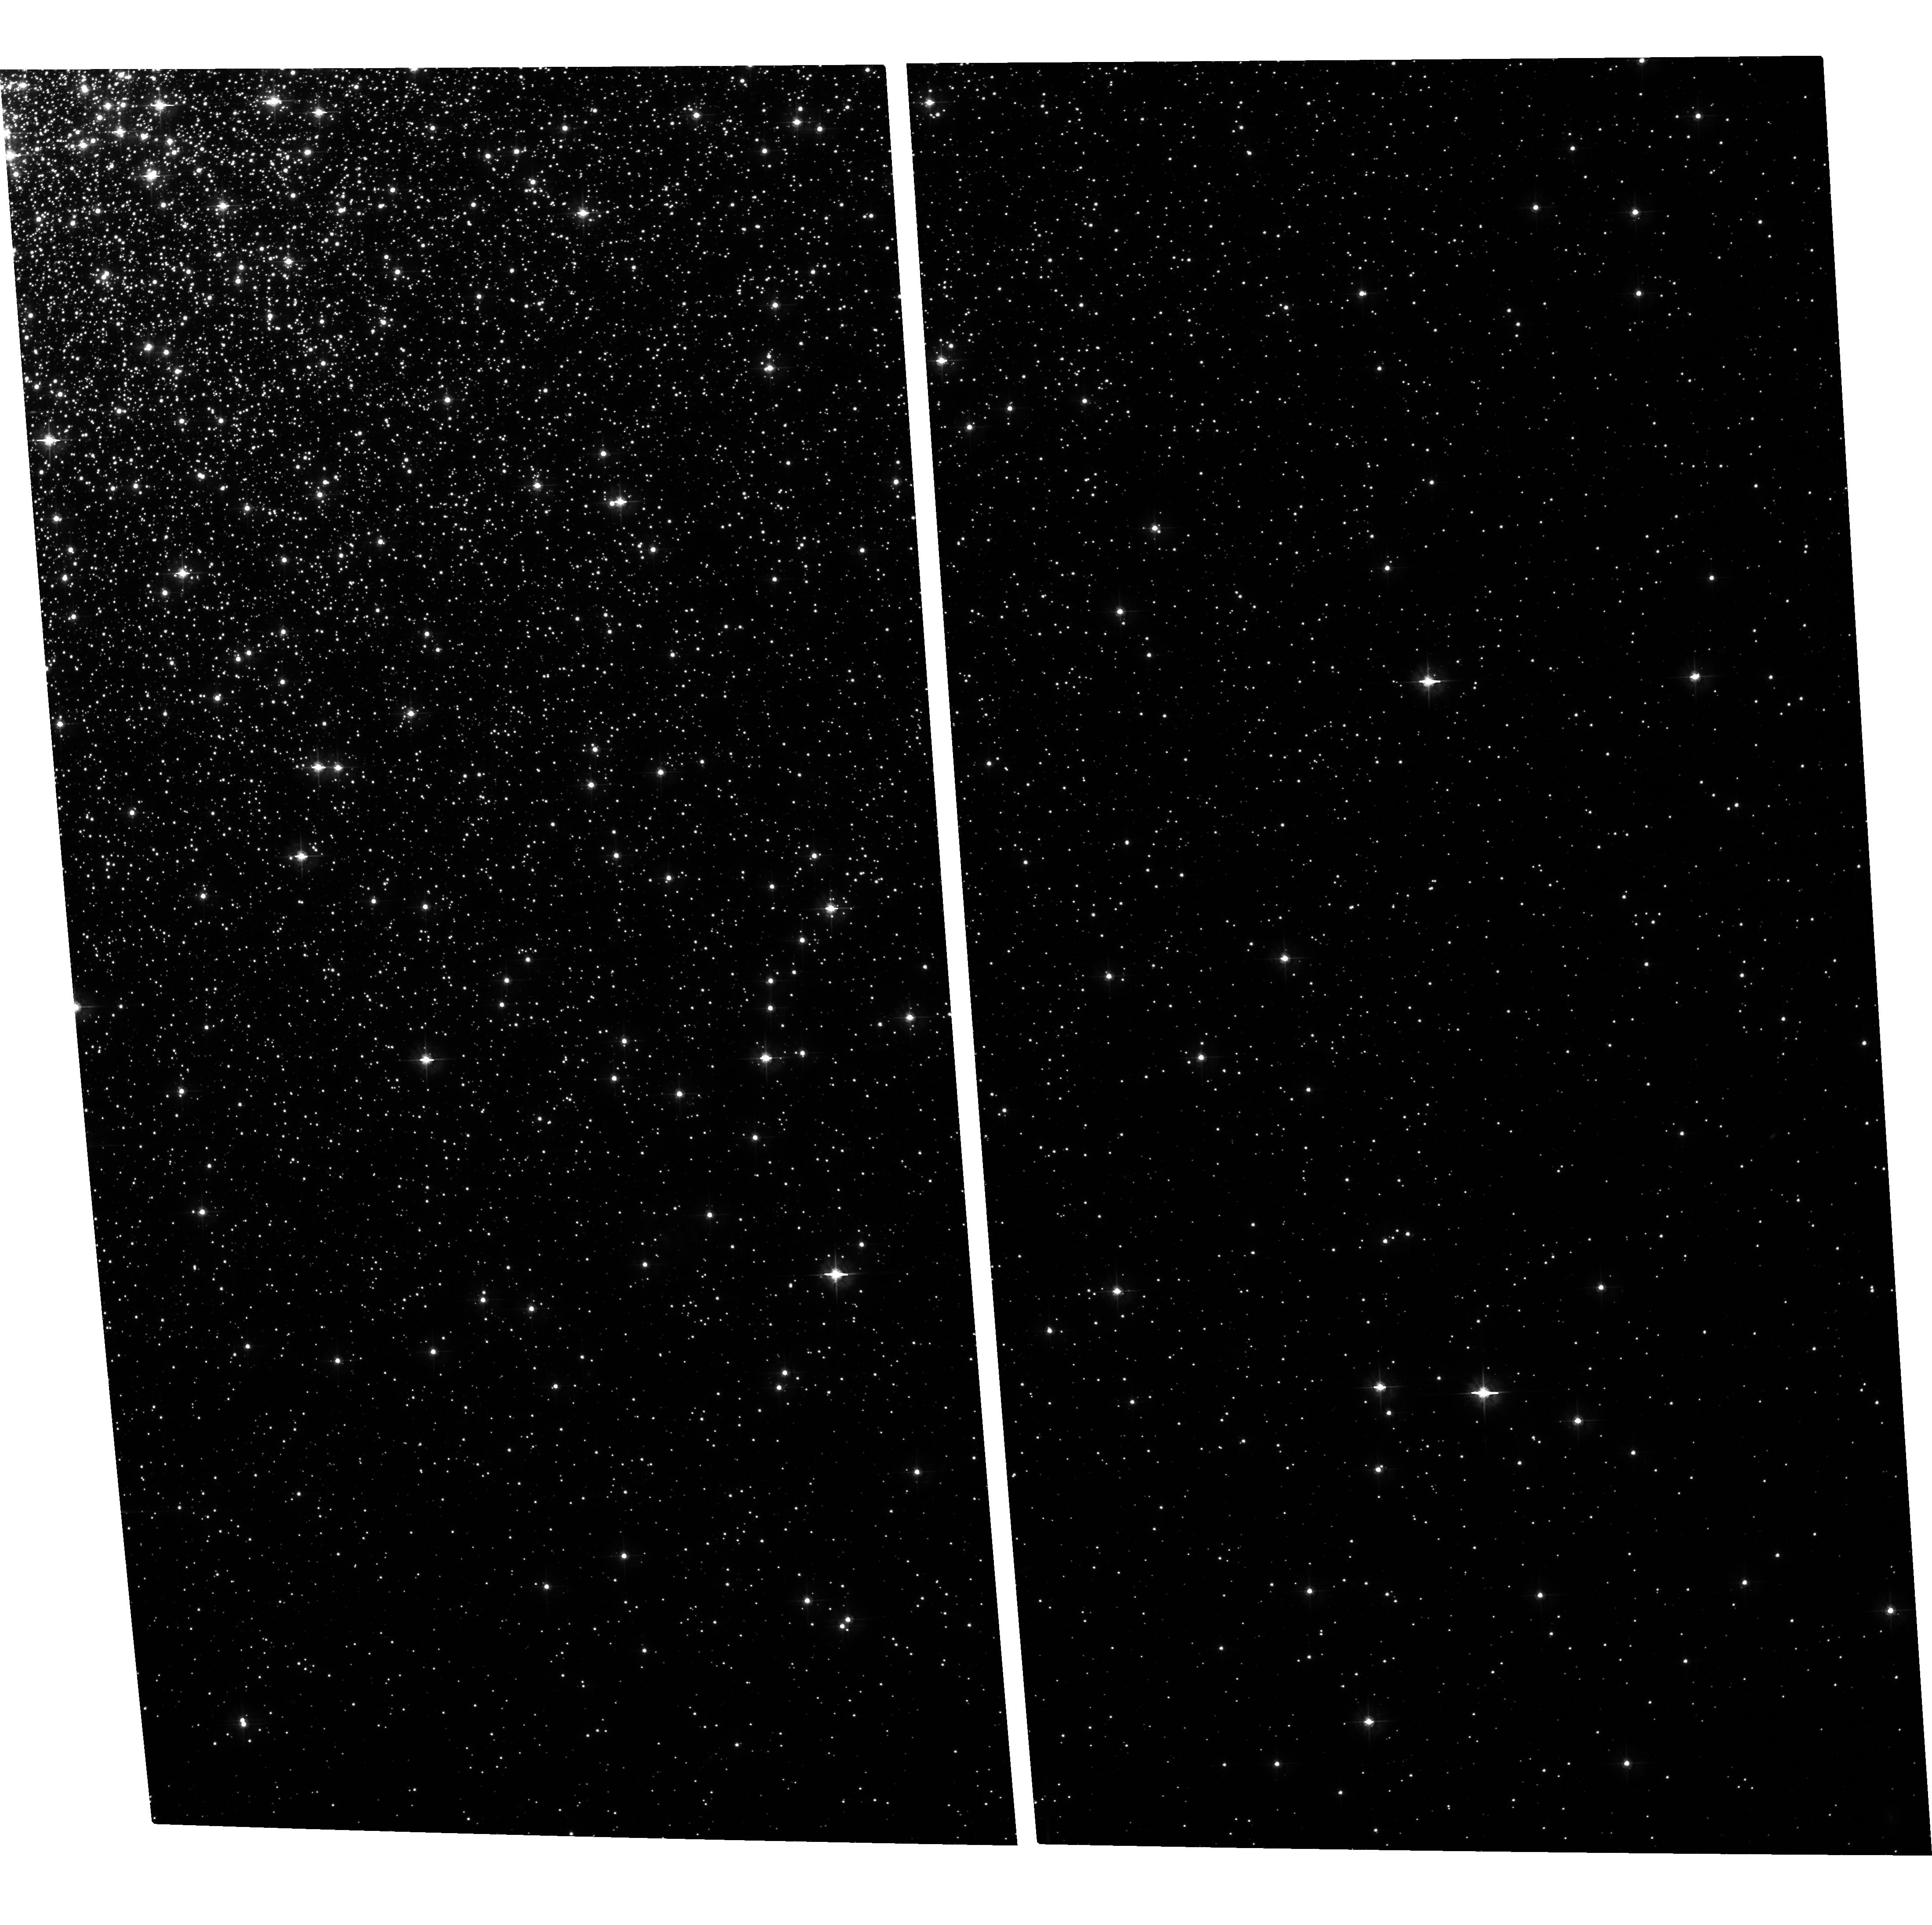
Target: NGC2808Y98B
Instrument: ACS/WFC
Filter: F475W
Exposure: 34 min
Observation ID: hst_9899_01_acs_wfc_f475w_j8n301

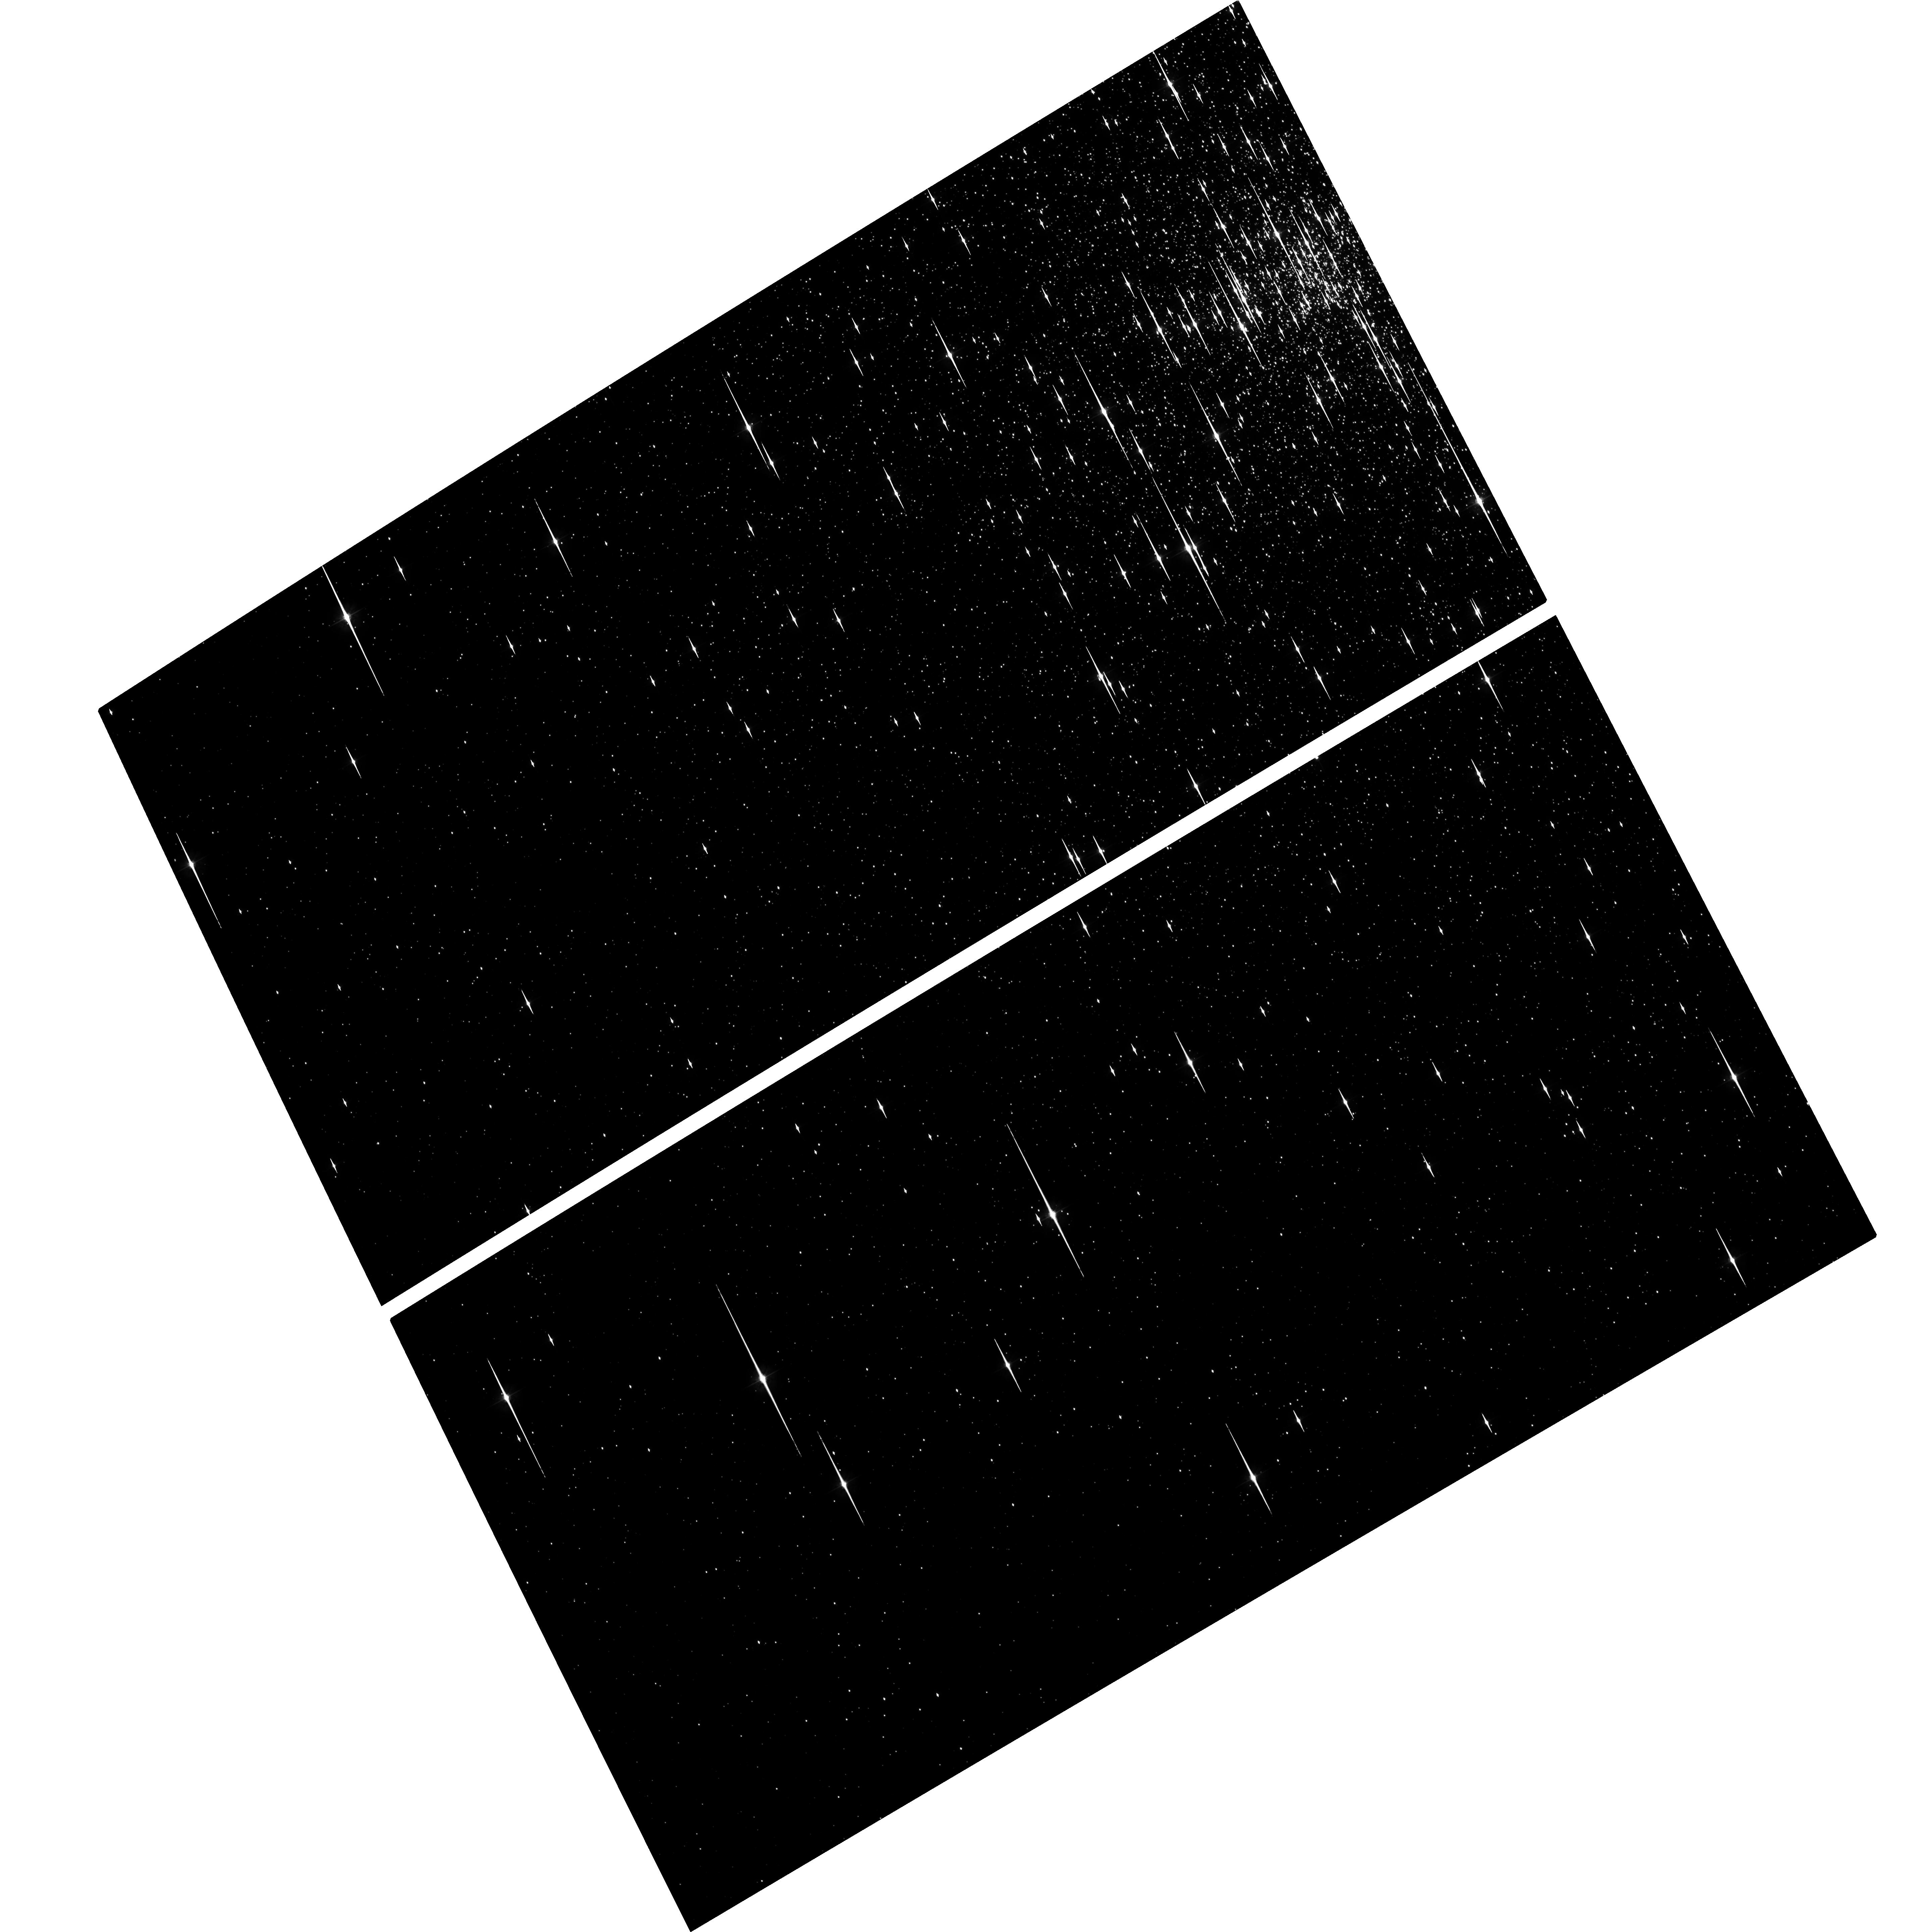
Target: NGC6752Y95
Instrument: ACS/WFC
Filter: F475W
Exposure: 34 min
Observation ID: hst_9899_02_acs_wfc_f475w_j8n302

Geometrical Distance of NGC 2808 and NGC 6752 (PI: Piotto, Giampaolo)

This is a proposal to estabilsh a globular cluster distance scale of unprecedented accuracy and reliability, with far-reaching impact on the distance scales of cosmology. Our methd is to compare iternal dipersion proper motions with ground-based determination of the dispersion of the radial velocities (with time already allocated at VLT). The prospect is a geometrically based distance with an accuracy of better than 2%. Results already in hand for M4 and 47 Tuc, estabilish our ability to make such measurements of proper motions. Our projects has two parts: (1) use archival observation for both epochs when available, (2) The present proposal cover an external field of NGC 2808 and give a second epoch for the cluster NGC6752. Thanks to the ACS features, we will be able to extend the sample in just 2-4 orbits.